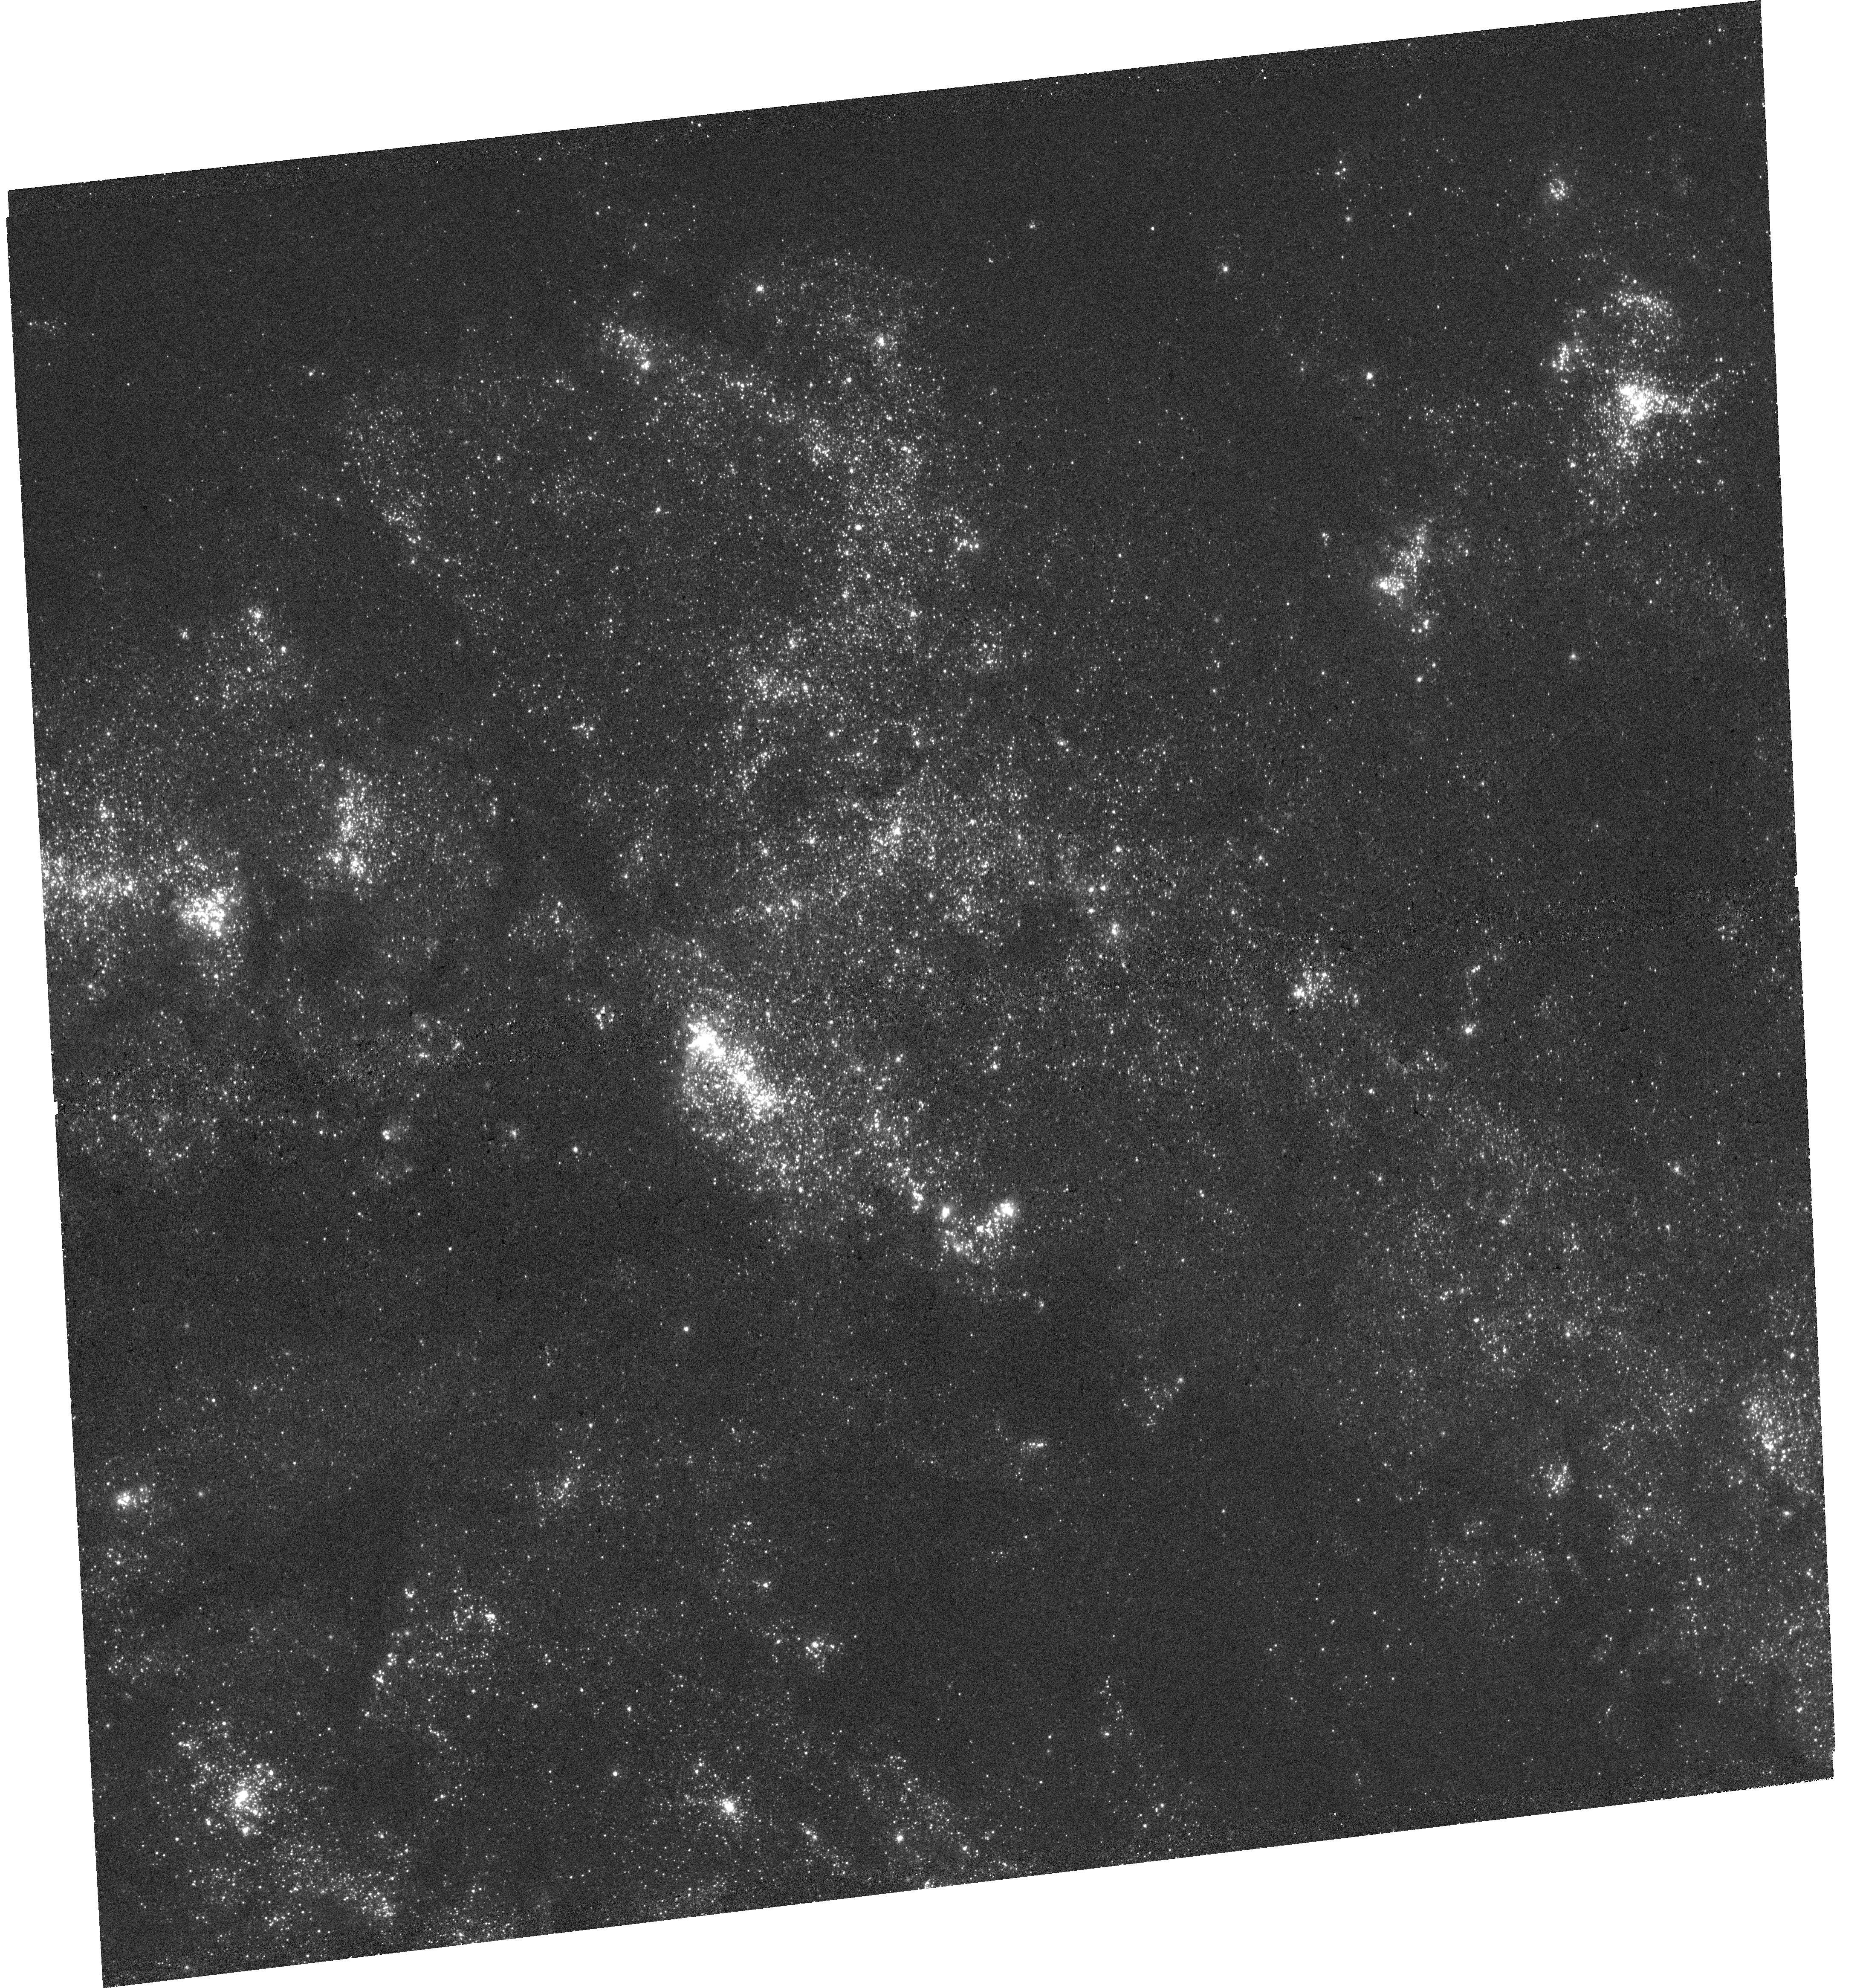
Target: M83-MOS. Instrument: WFC3/UVIS. Filter: F275W. Exposure: 34 min. Observation ID: hst_17747_26_wfc3_uvis_f275w_ifgf26

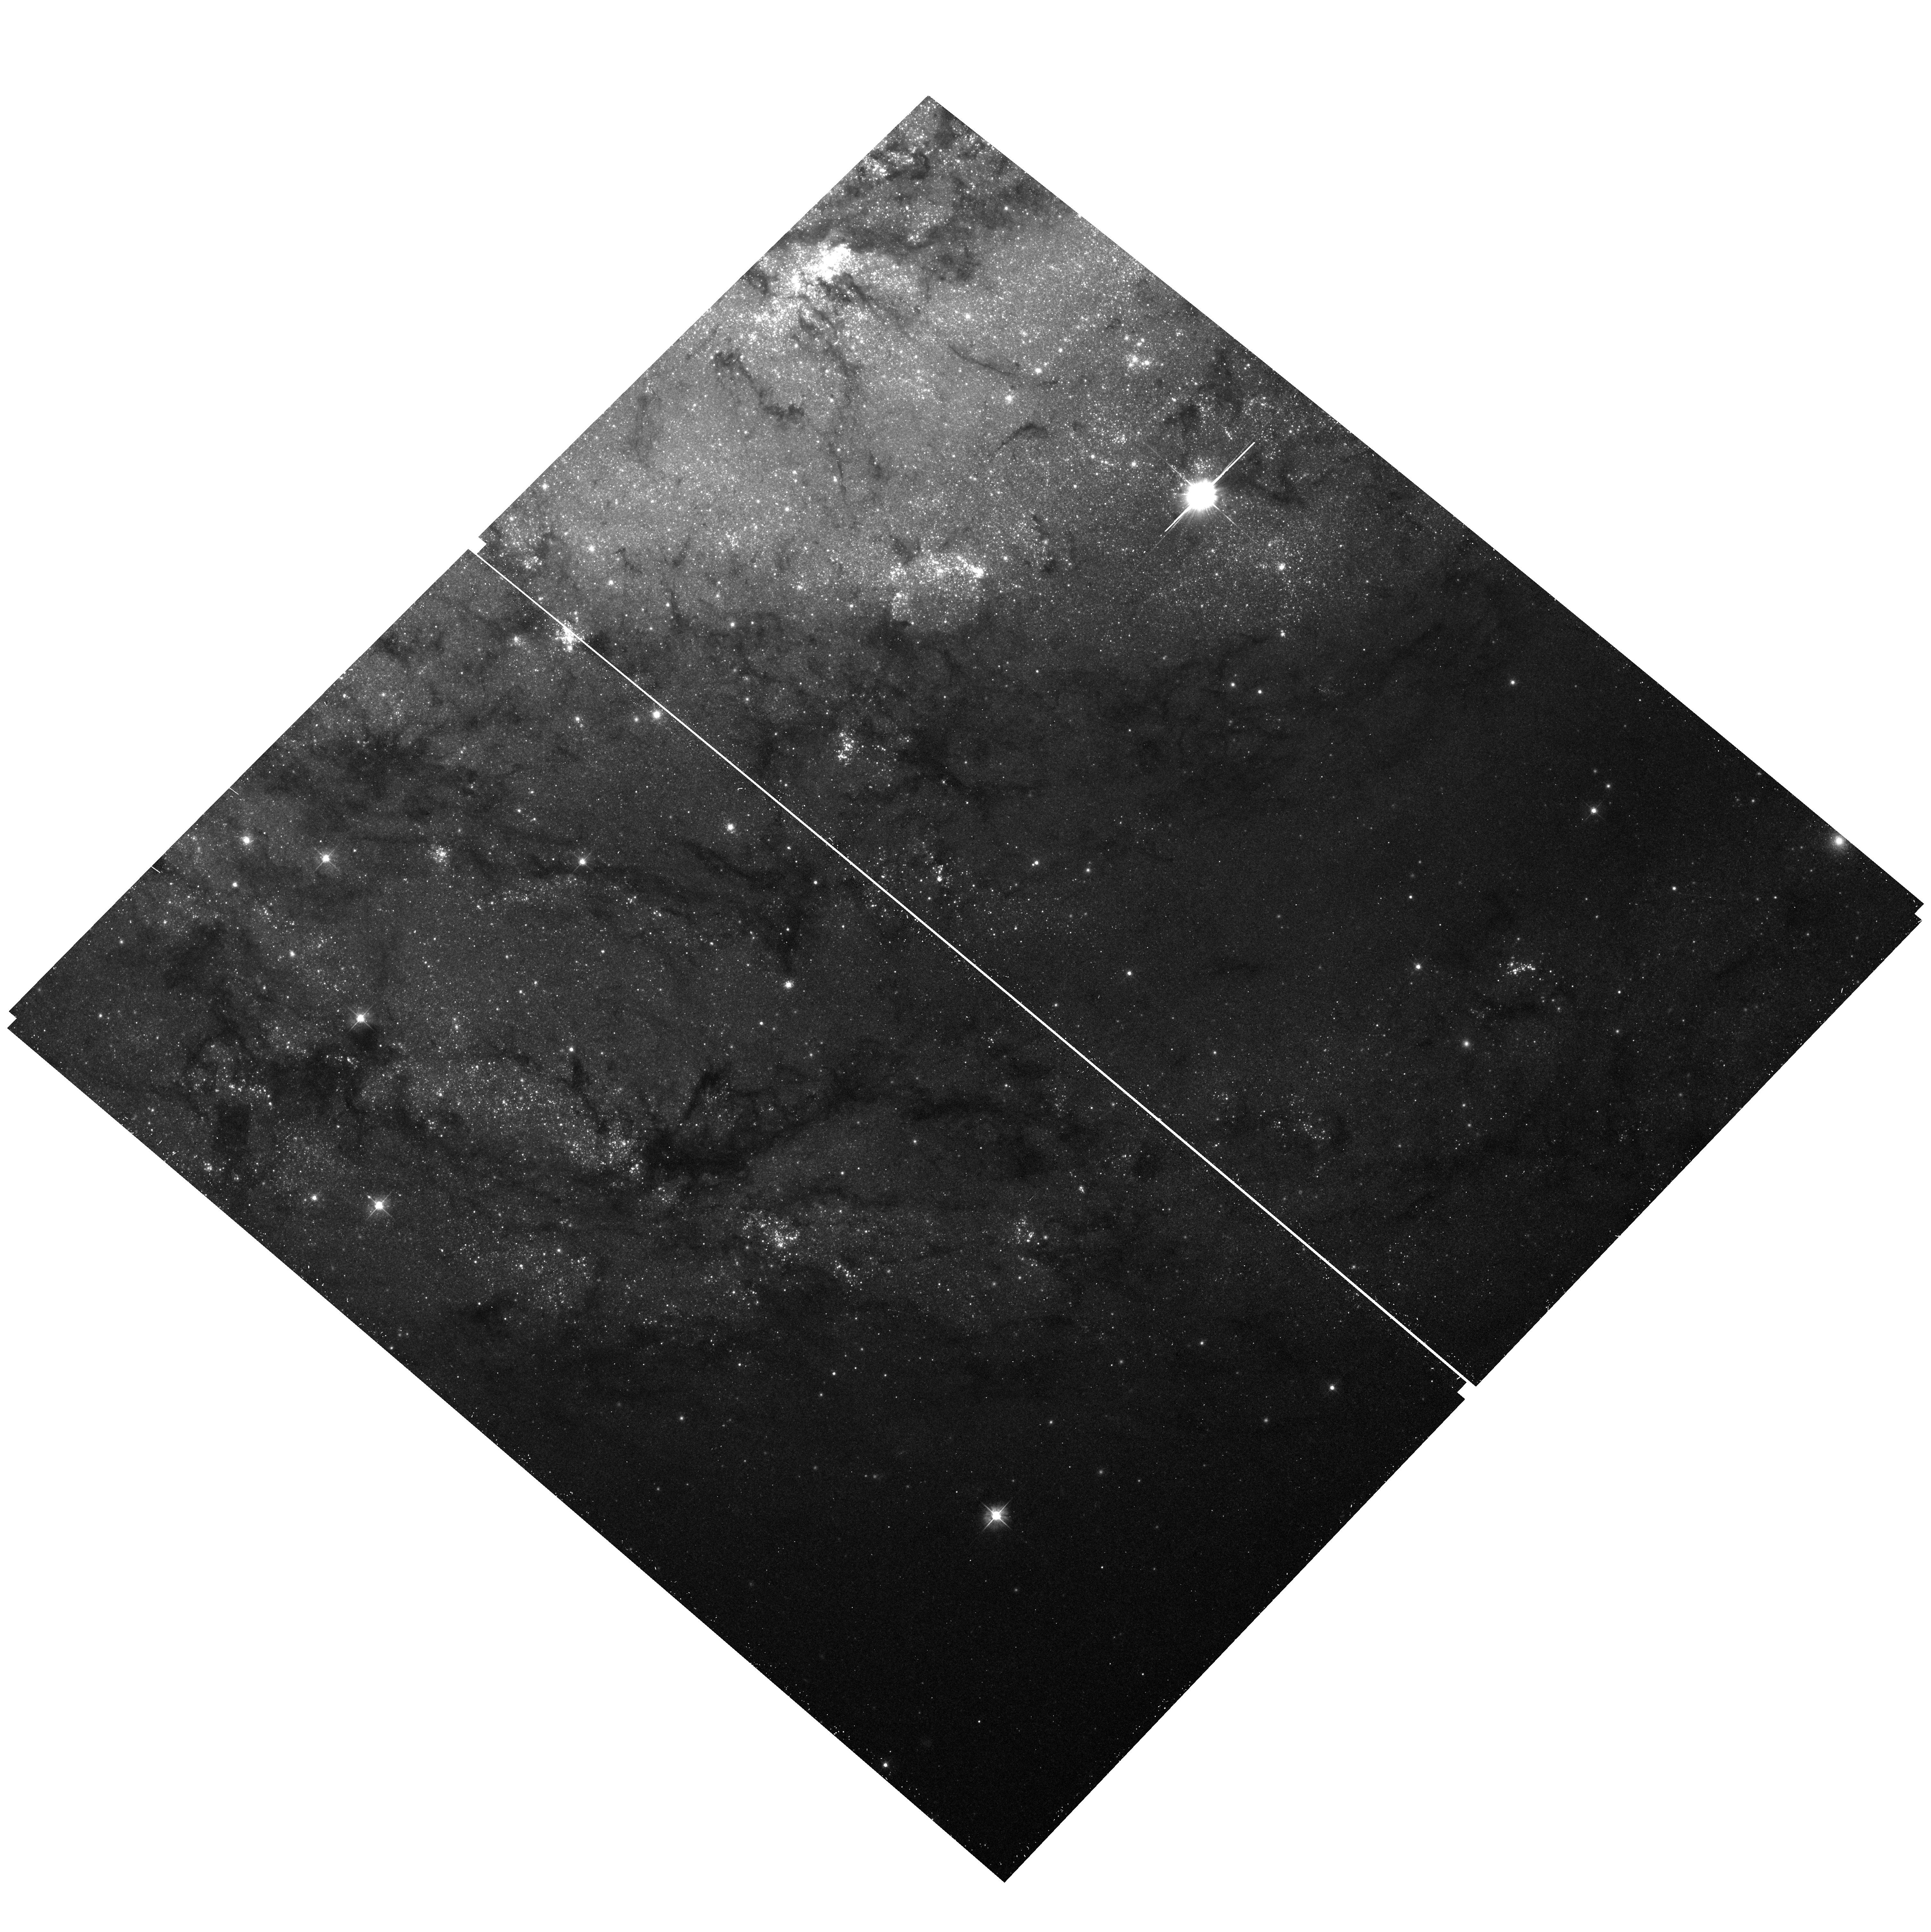
Target: field at RA 204.209°, Dec -29.916°. Instrument: ACS/WFC. Filter: F475W. Exposure: 16 min. Observation ID: hst_17747_27_acs_wfc_f475w_jfgf27

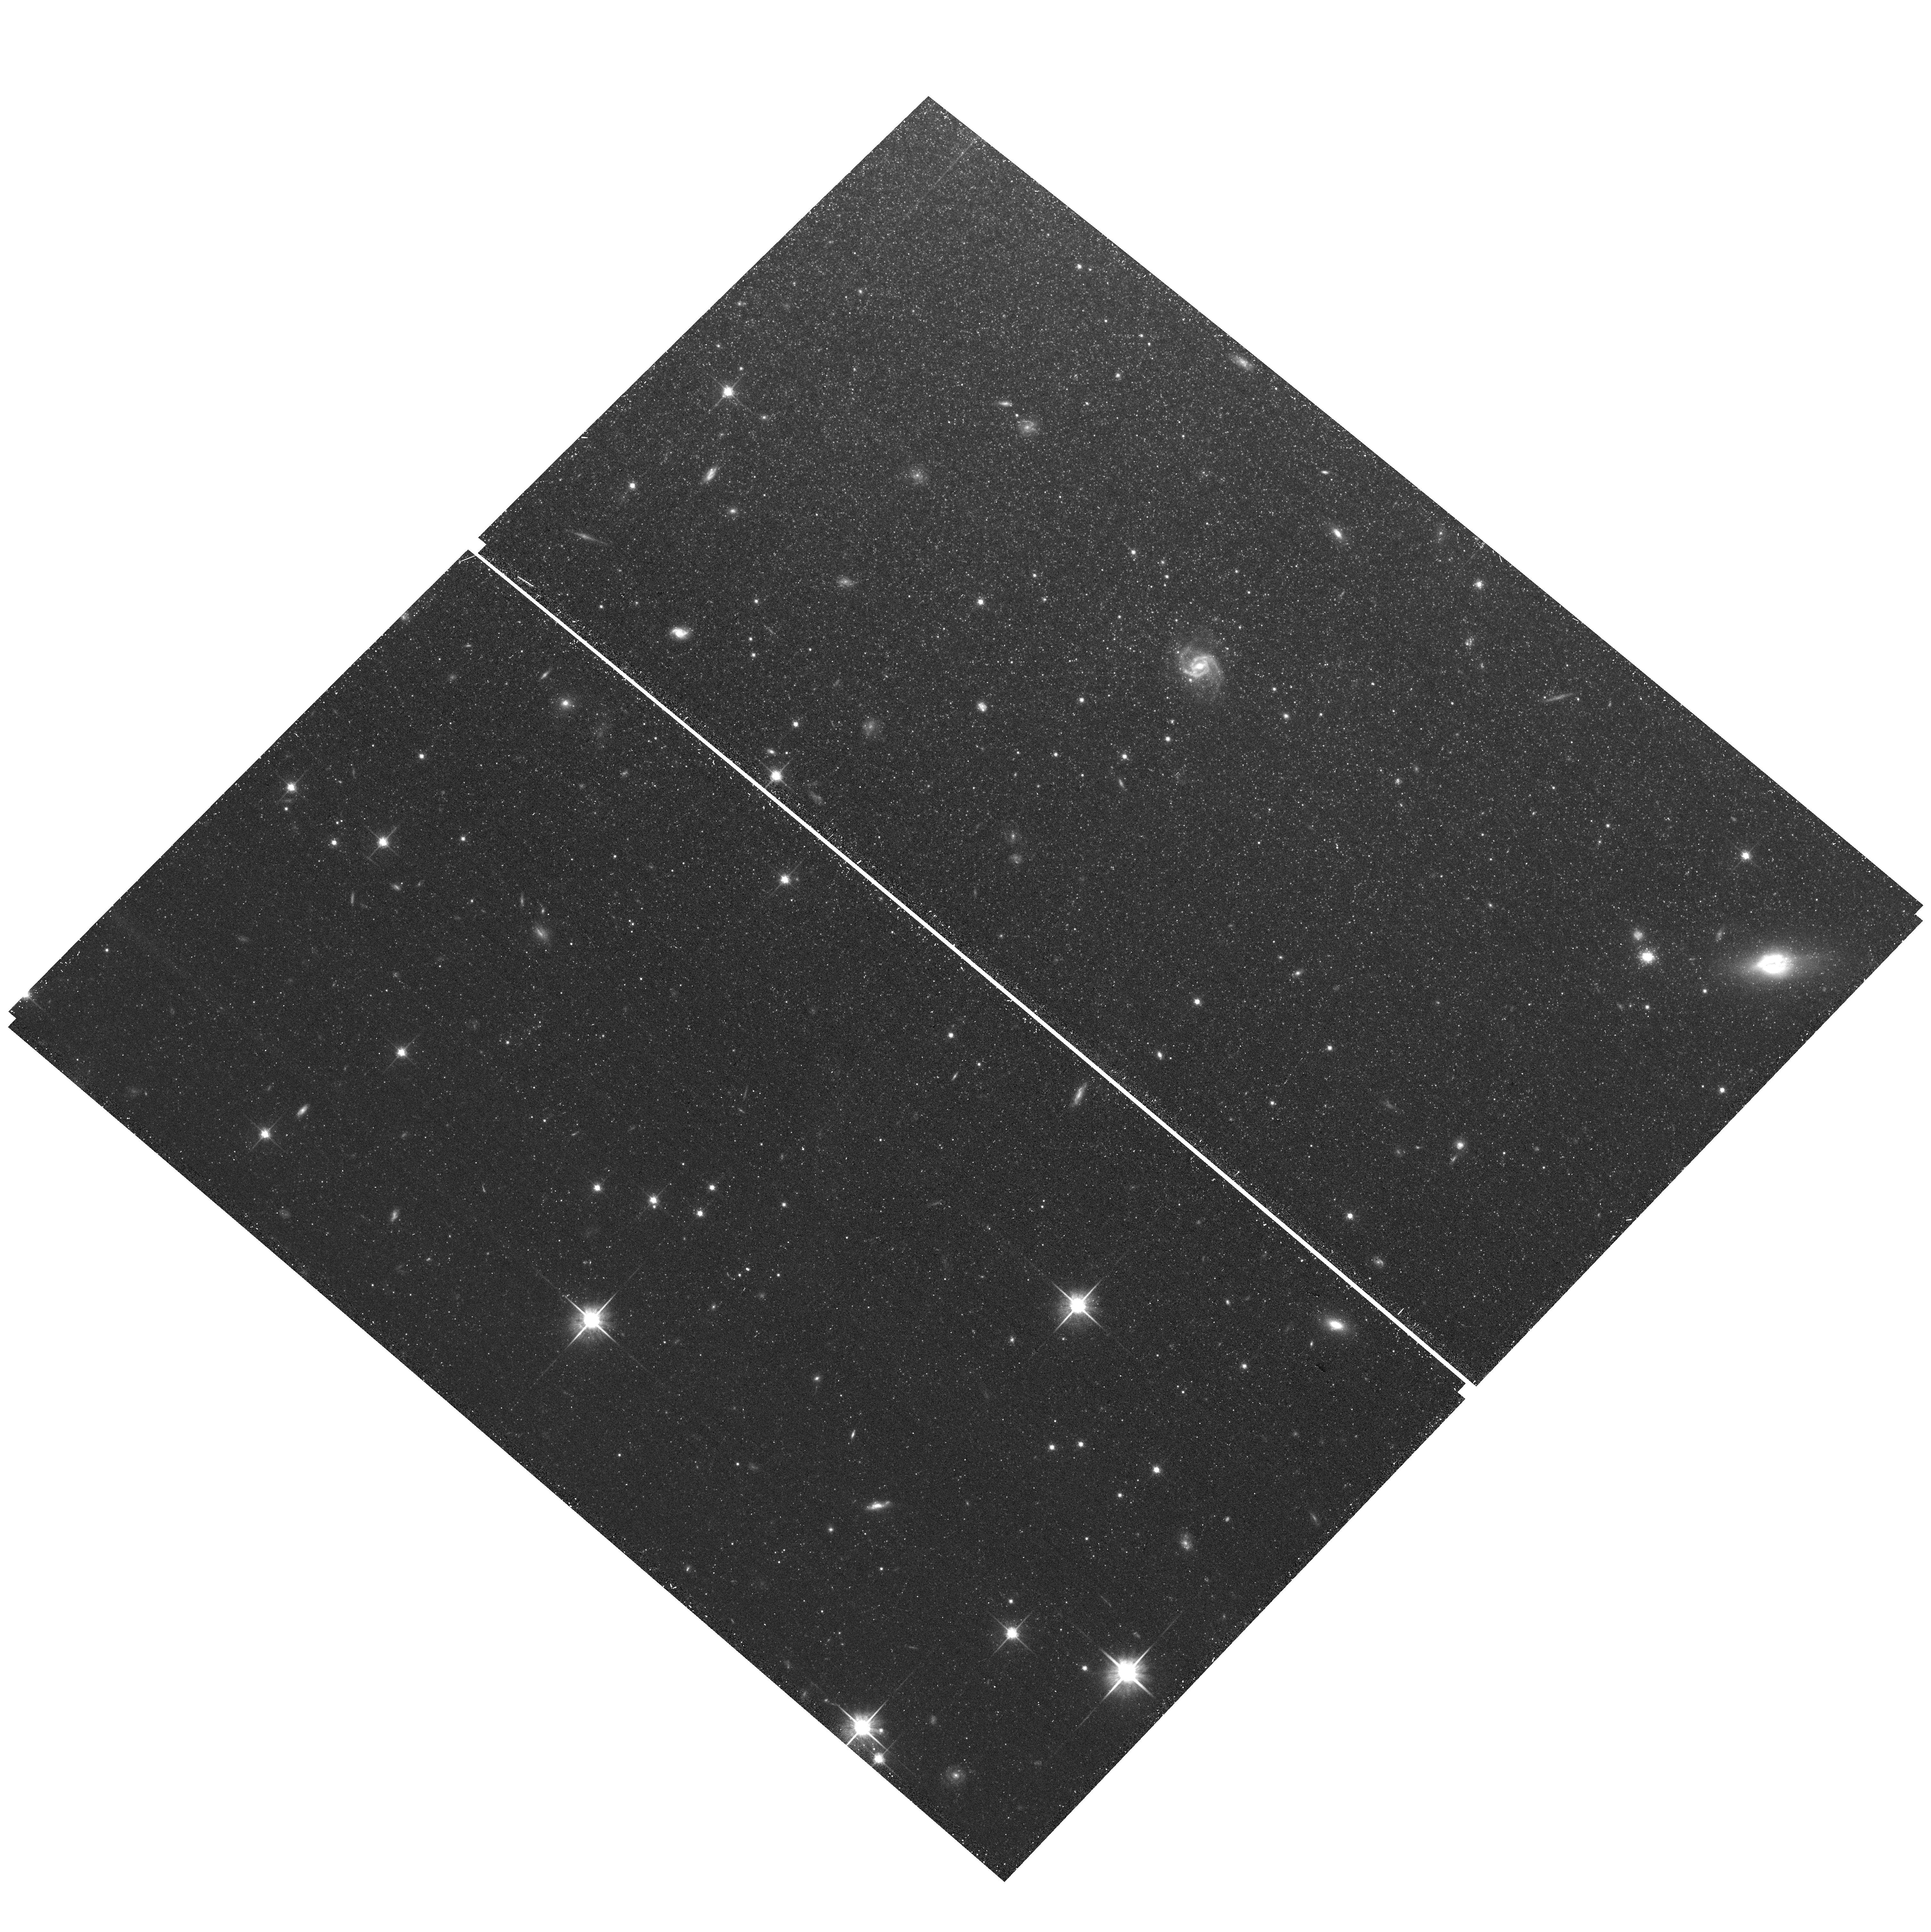
Target: field at RA 204.293°, Dec -30.008°. Instrument: ACS/WFC. Filter: F814W. Exposure: 15 min. Observation ID: hst_17747_19_acs_wfc_f814w_jfgf19

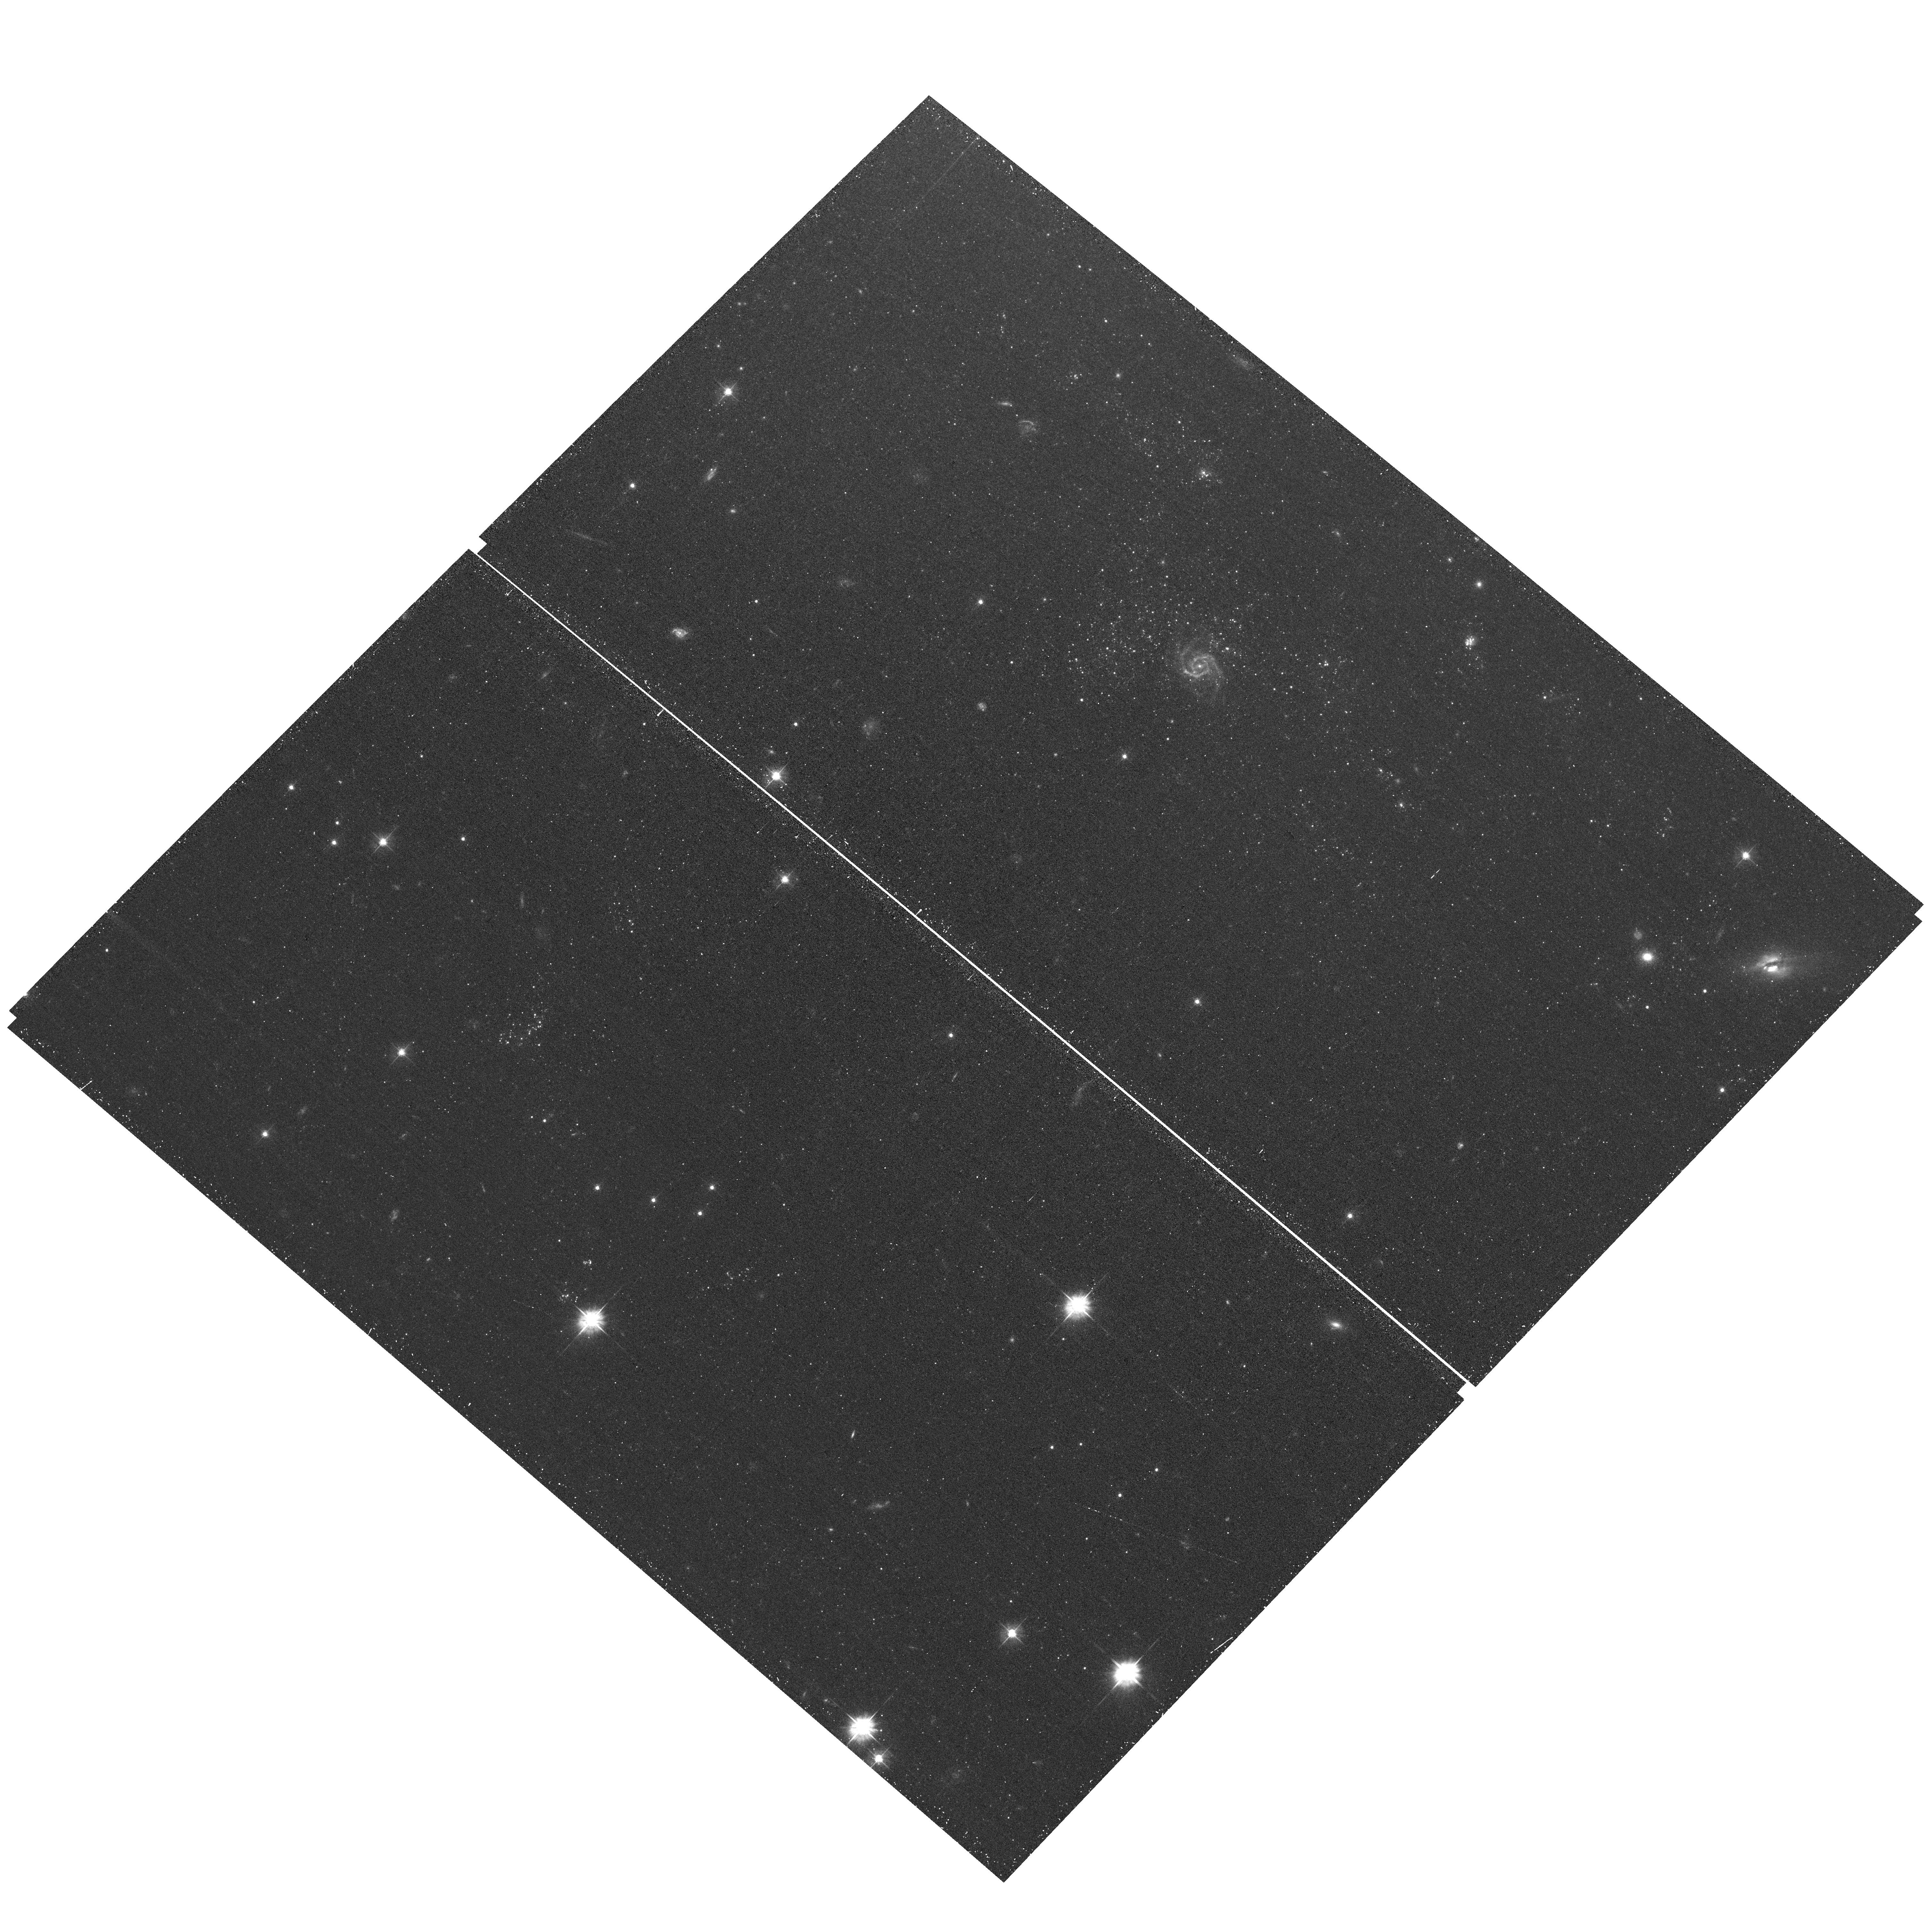
Target: field at RA 204.293°, Dec -30.008°. Instrument: ACS/WFC. Filter: F475W. Exposure: 16 min. Observation ID: hst_17747_19_acs_wfc_f475w_jfgf19

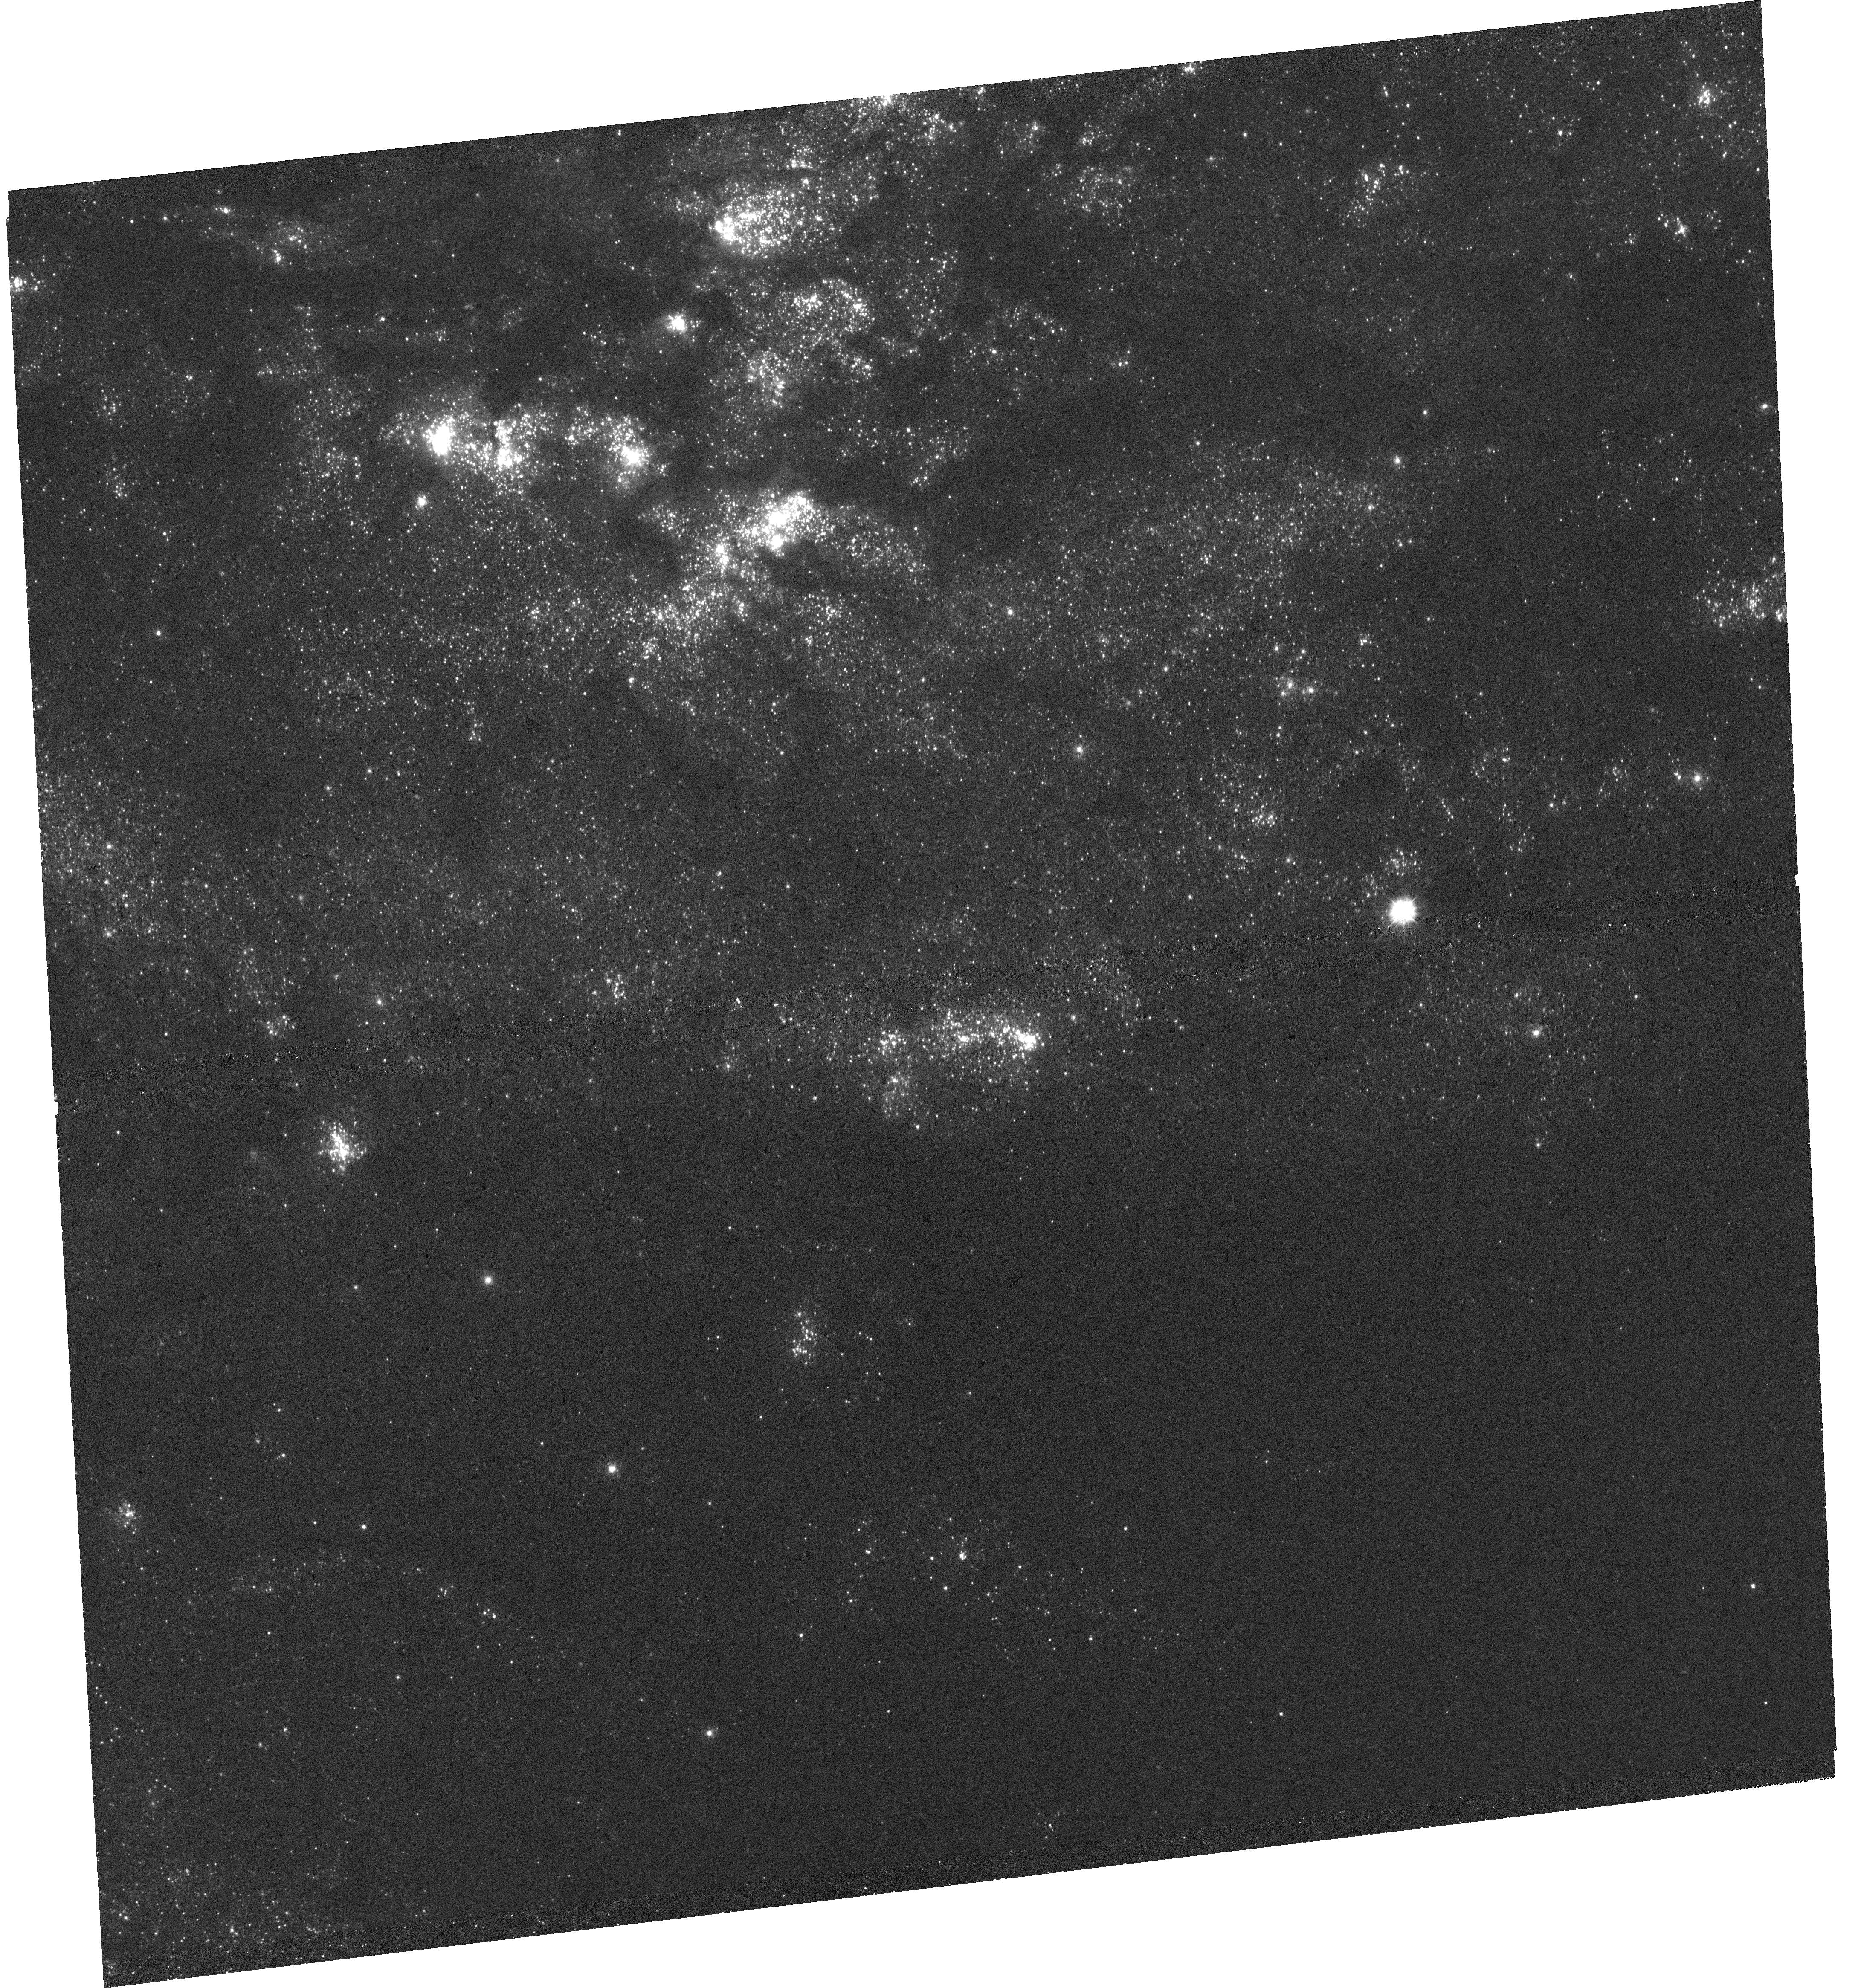
Target: M83-MOS. Instrument: WFC3/UVIS. Filter: F275W. Exposure: 34 min. Observation ID: hst_17747_21_wfc3_uvis_f275w_ifgf21

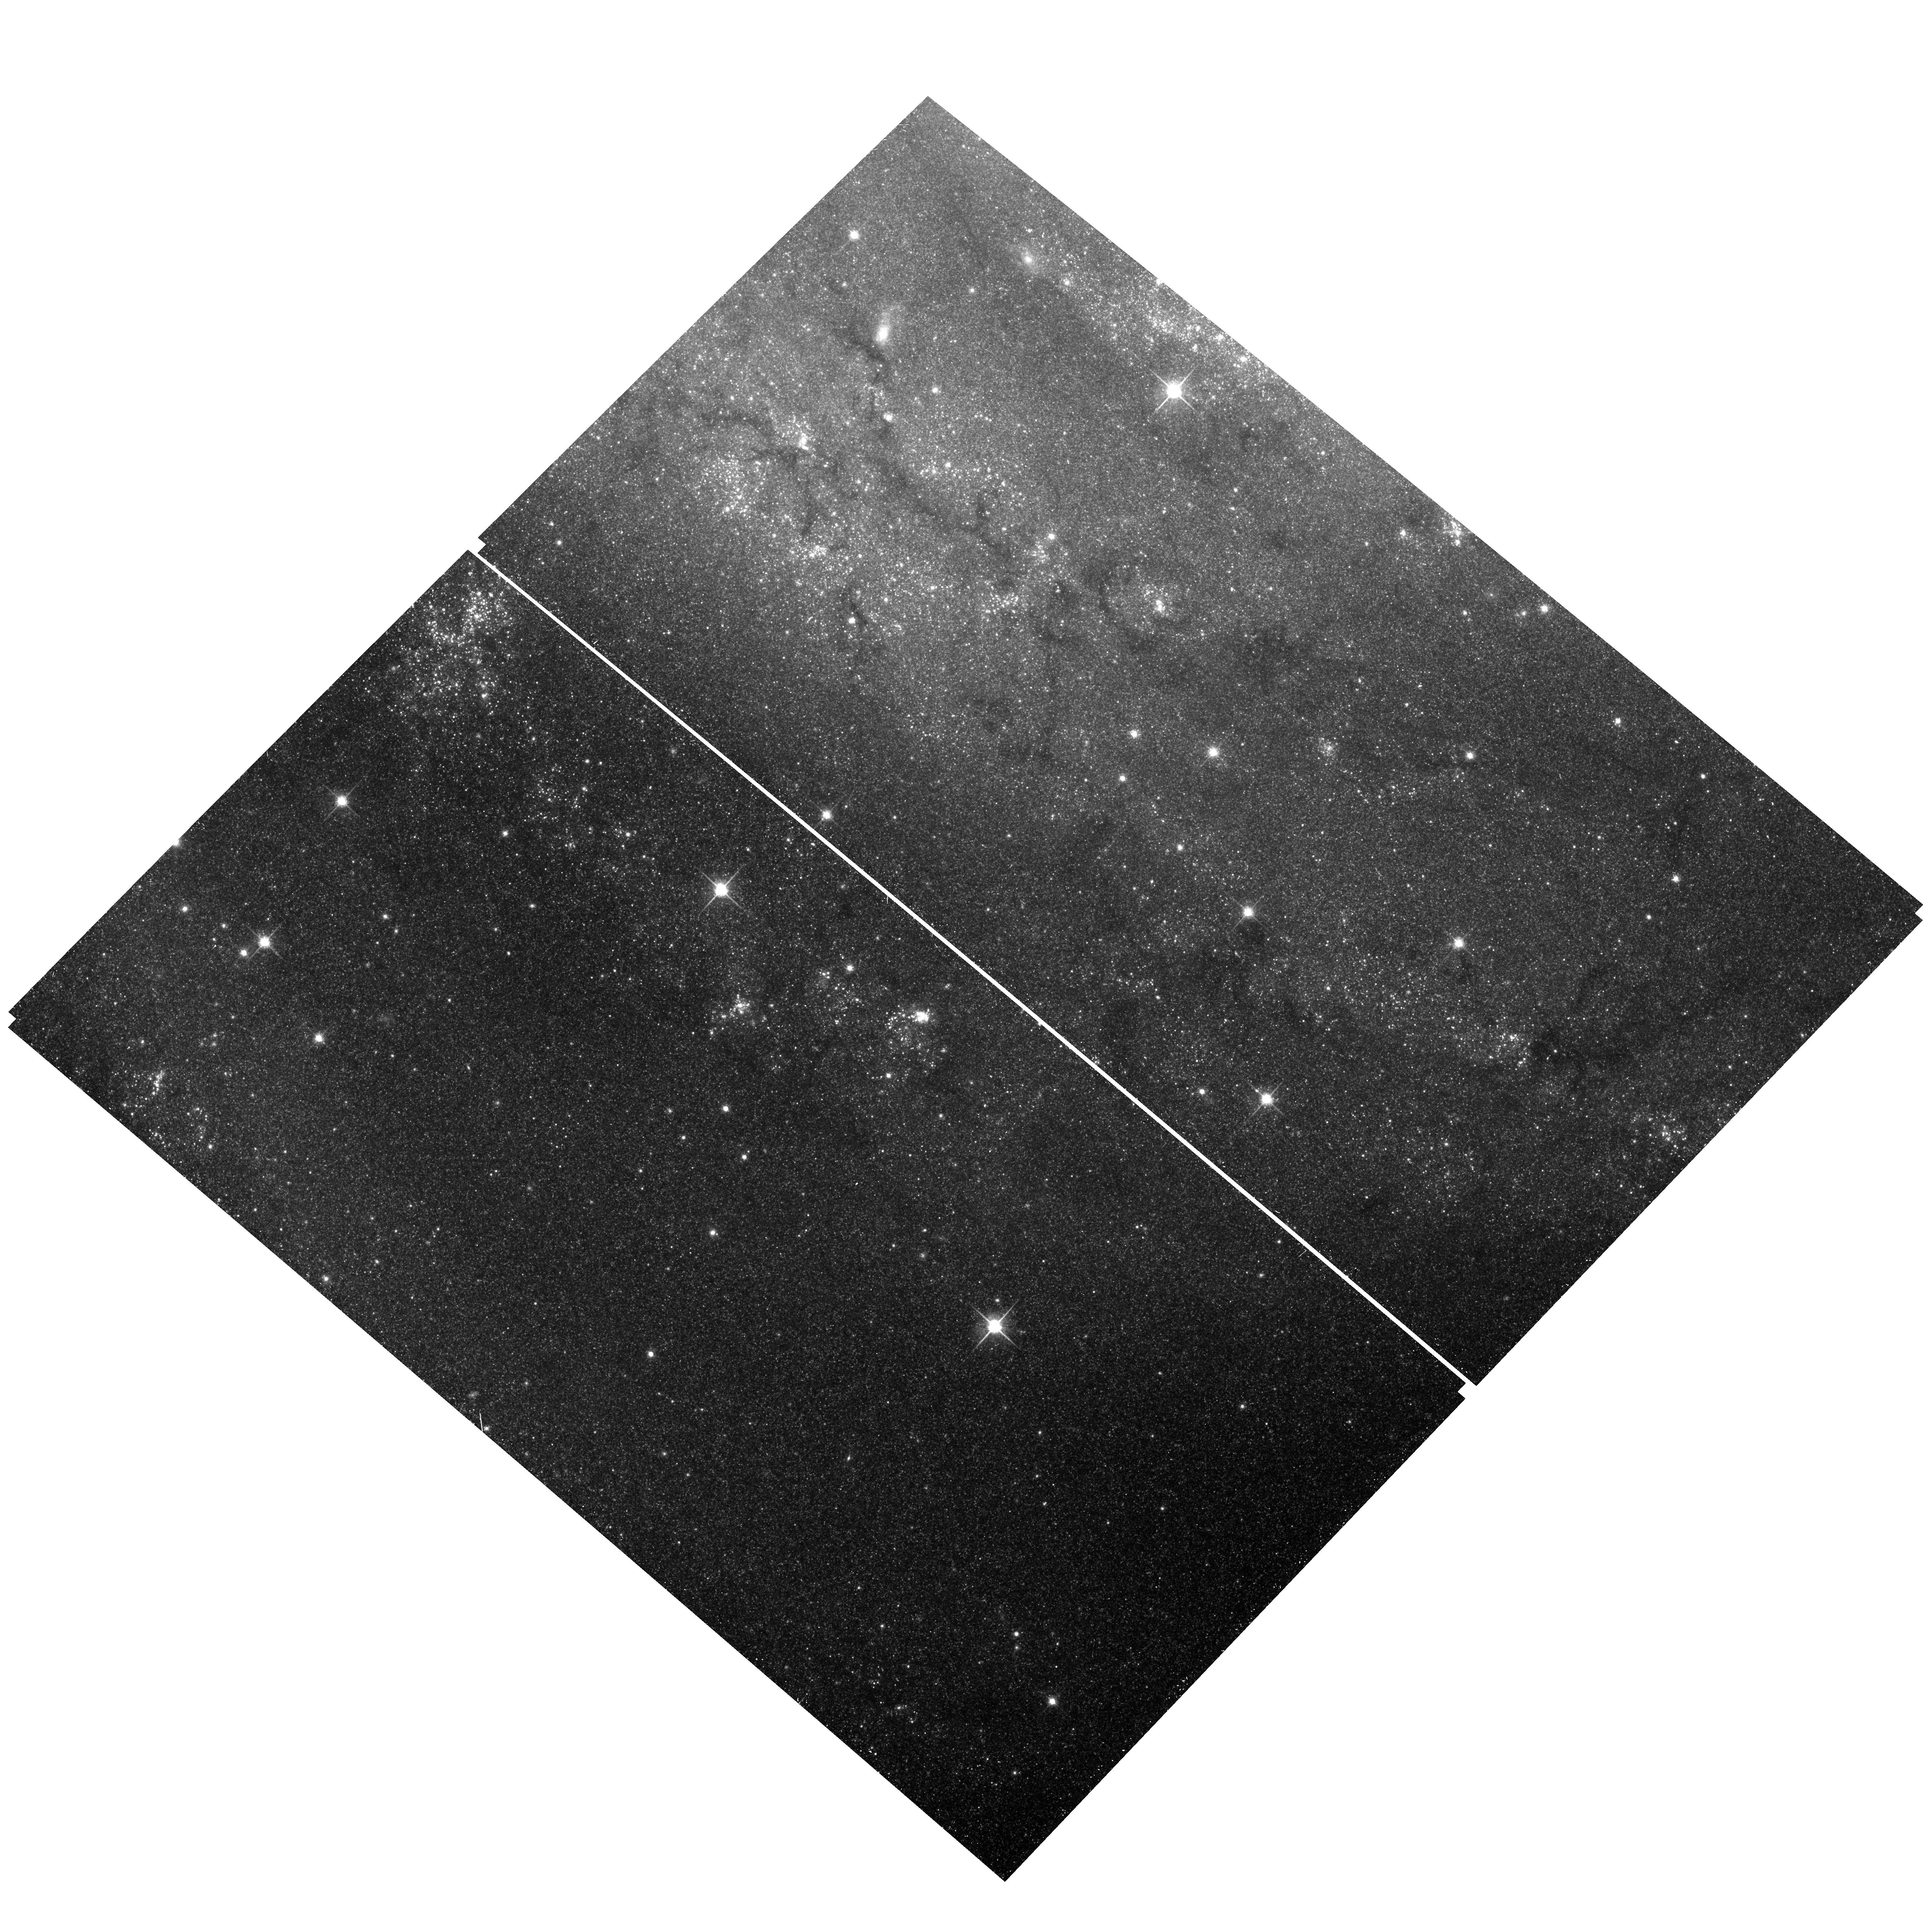
Target: field at RA 204.253°, Dec -29.921°. Instrument: ACS/WFC. Filter: F814W. Exposure: 15 min. Observation ID: hst_17747_26_acs_wfc_f814w_jfgf26

Tracing star cluster motions from their birth to dispersal in the barred spiral galaxy M83 (PI: Koda, Jin)

We propose to image the nearby barred spiral galaxy M83 with WFC3 in NUV (F275W; 3x3 tile). The new NUV imaging, in conjunction with the substantial archival coverage in multi-bands (U, B, V, I & Halpha), is an established tool to accurately measure star cluster ages and masses by overcoming the age-extinction degeneracy. In addition, new ALMA CO(1-0) data of the full galactic disk detected 5, 724 molecular clouds to their lowest mass of 10^4Msun, and set a stage for substantial statistical analyses at every subregion within the disk. Combined with this largest and most complete cloud catalog in any external galaxy, the cluster distribution, and their spread with age, will reveal the emergence of star clusters in molecular clouds -- where and which molecular clouds can form clusters, what the cloud-cluster mass relation is, whether young clusters disperse their parental clouds or they simply drift away from the clouds, and how they disperse and merge into large-scale galactic structures and dynamics. The last point will be analyzed in relation to the debate on the origin of spiral arms --whether spiral arms are steady, long-lived structures supported by the classic density-wave theory, or transient, short-lived structures continuously generated and dispersed by swing amplification.